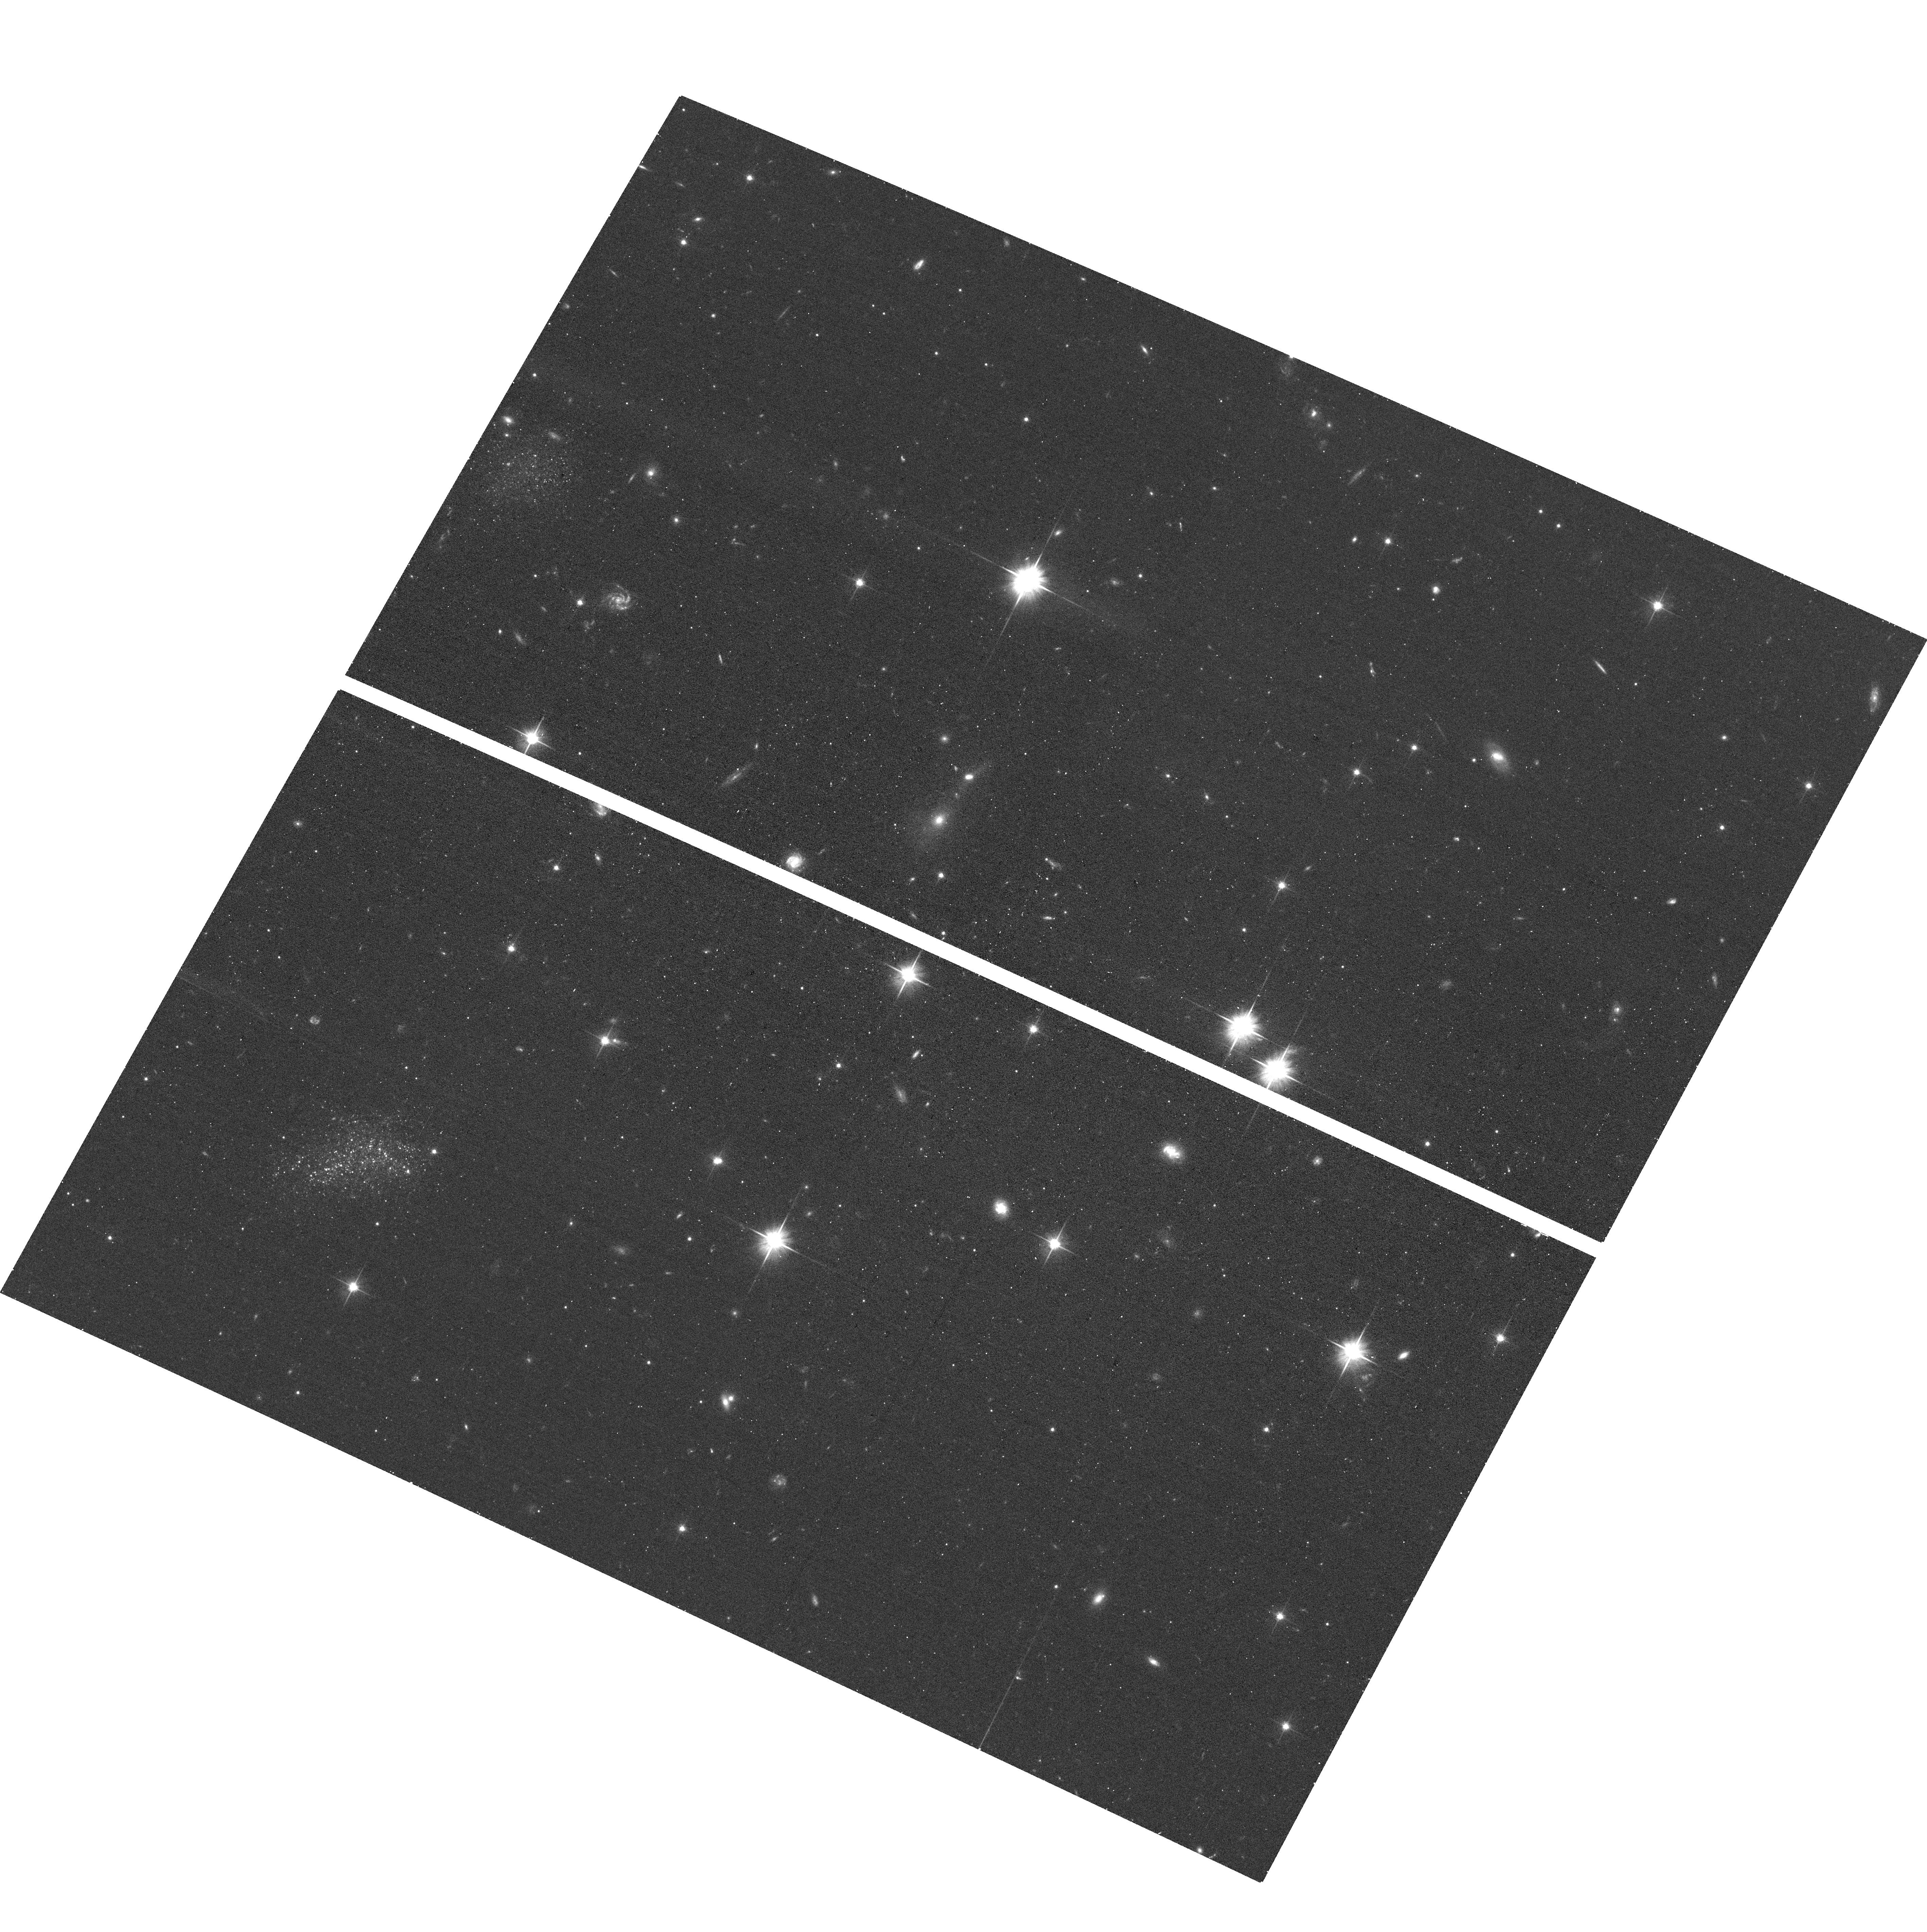
Target: SMDG1339-3201
Instrument: ACS/WFC
Filter: F606W
Exposure: 15 min
Observation ID: hst_17607_01_acs_wfc_f606w_jfbh01

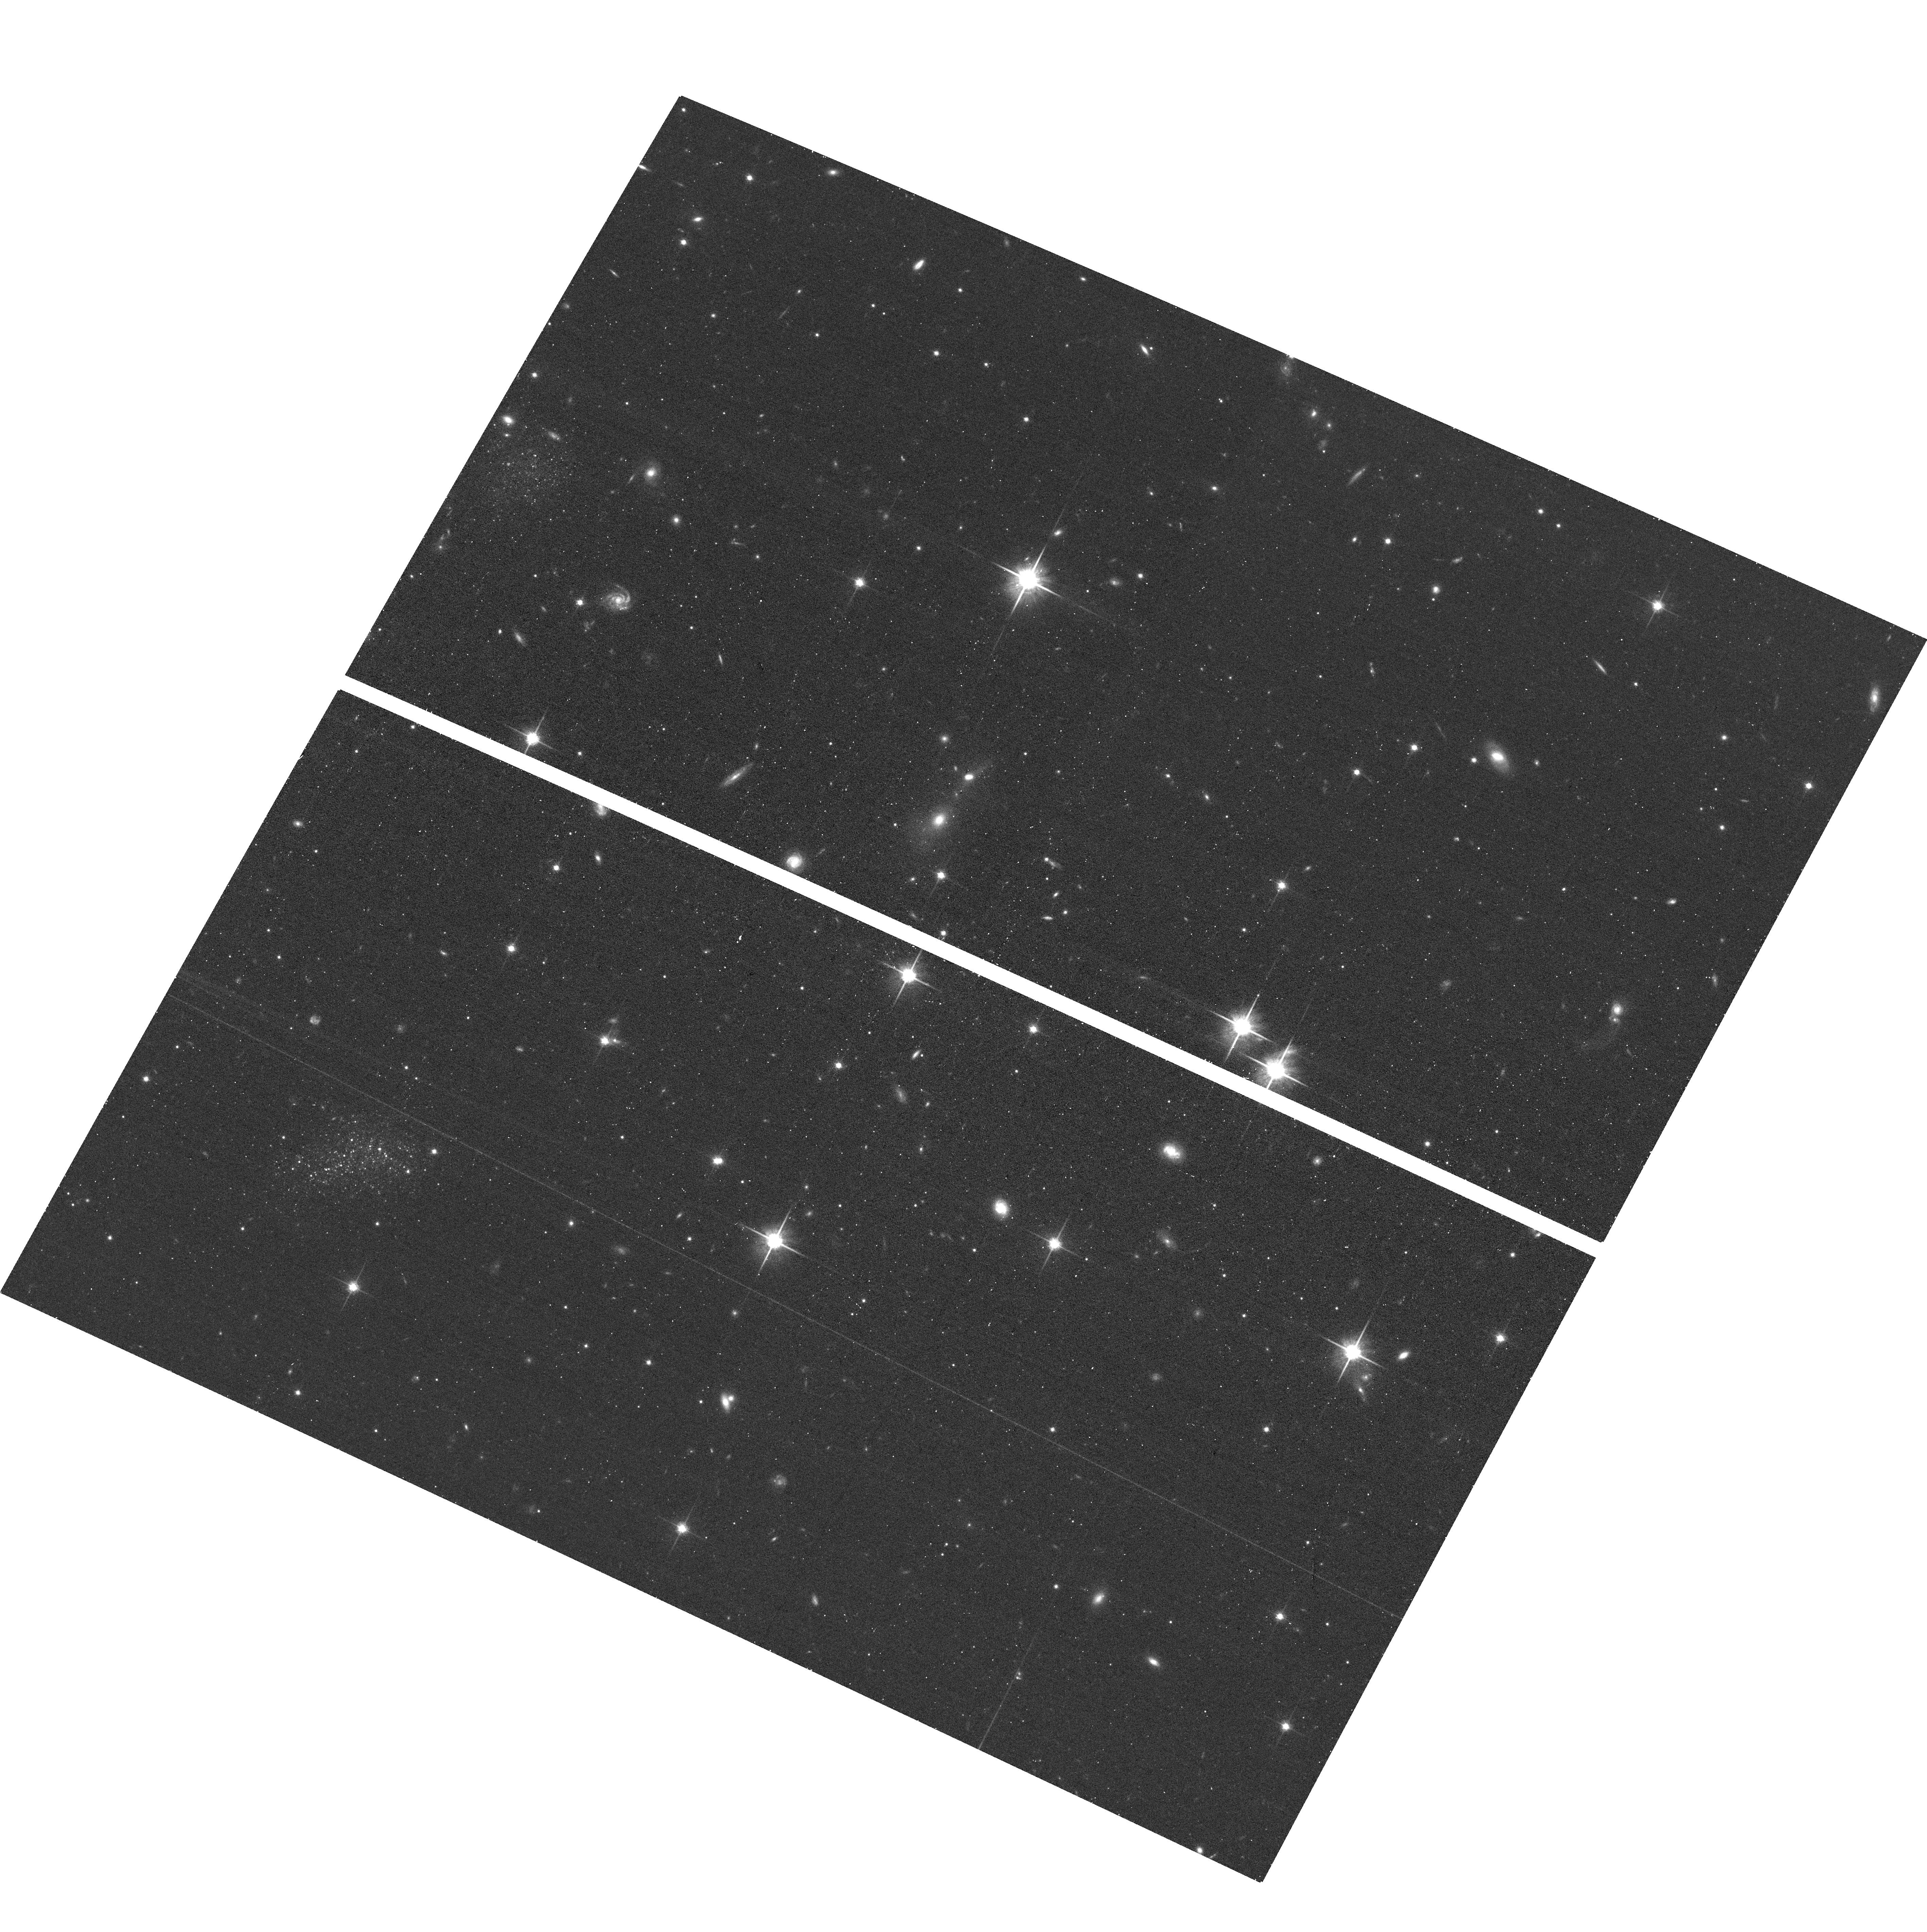
Target: SMDG1339-3201
Instrument: ACS/WFC
Filter: F814W
Exposure: 15 min
Observation ID: hst_17607_01_acs_wfc_f814w_jfbh01

A new gas-rich local dwarf galaxy identified with machine learning (PI: Jones, Michael Gordon)

We request 3.5h of VLA C-configuration time in order to confirm that a recent HI detection at 500km/s (from GBT) in the direction of a newly identified dwarf galaxy, is localized to that object. In addition, we request 1 orbit of HST in order to measure an accurate tip-of-the-red-giant-branch distance to this galaxy, laying the foundation for a robust study of its nature. This object was detected in public DECaLS images using a combination of an automated search algorithm, a convolutional neural network classifier, and finally, human inspection. Its appearance is reminiscent of Leo P and low-mass dwarfs in the SHIELD sample. It is also semi-resolved in the DECaLS images, suggesting that it is within several Mpc. The nearest large galaxy is NGC5253 (407km/s) and we suspect that this object may be a Leo P analog in another nearby (3.55 Mpc) Milky Way-like system. This object is one of the first we are following up from our novel search and we hope this will act as a proof of concept, demonstrating the viability of this approach for identifying undiscovered Local Volume dwarfs, and will result in further follow-up of additional candidates.